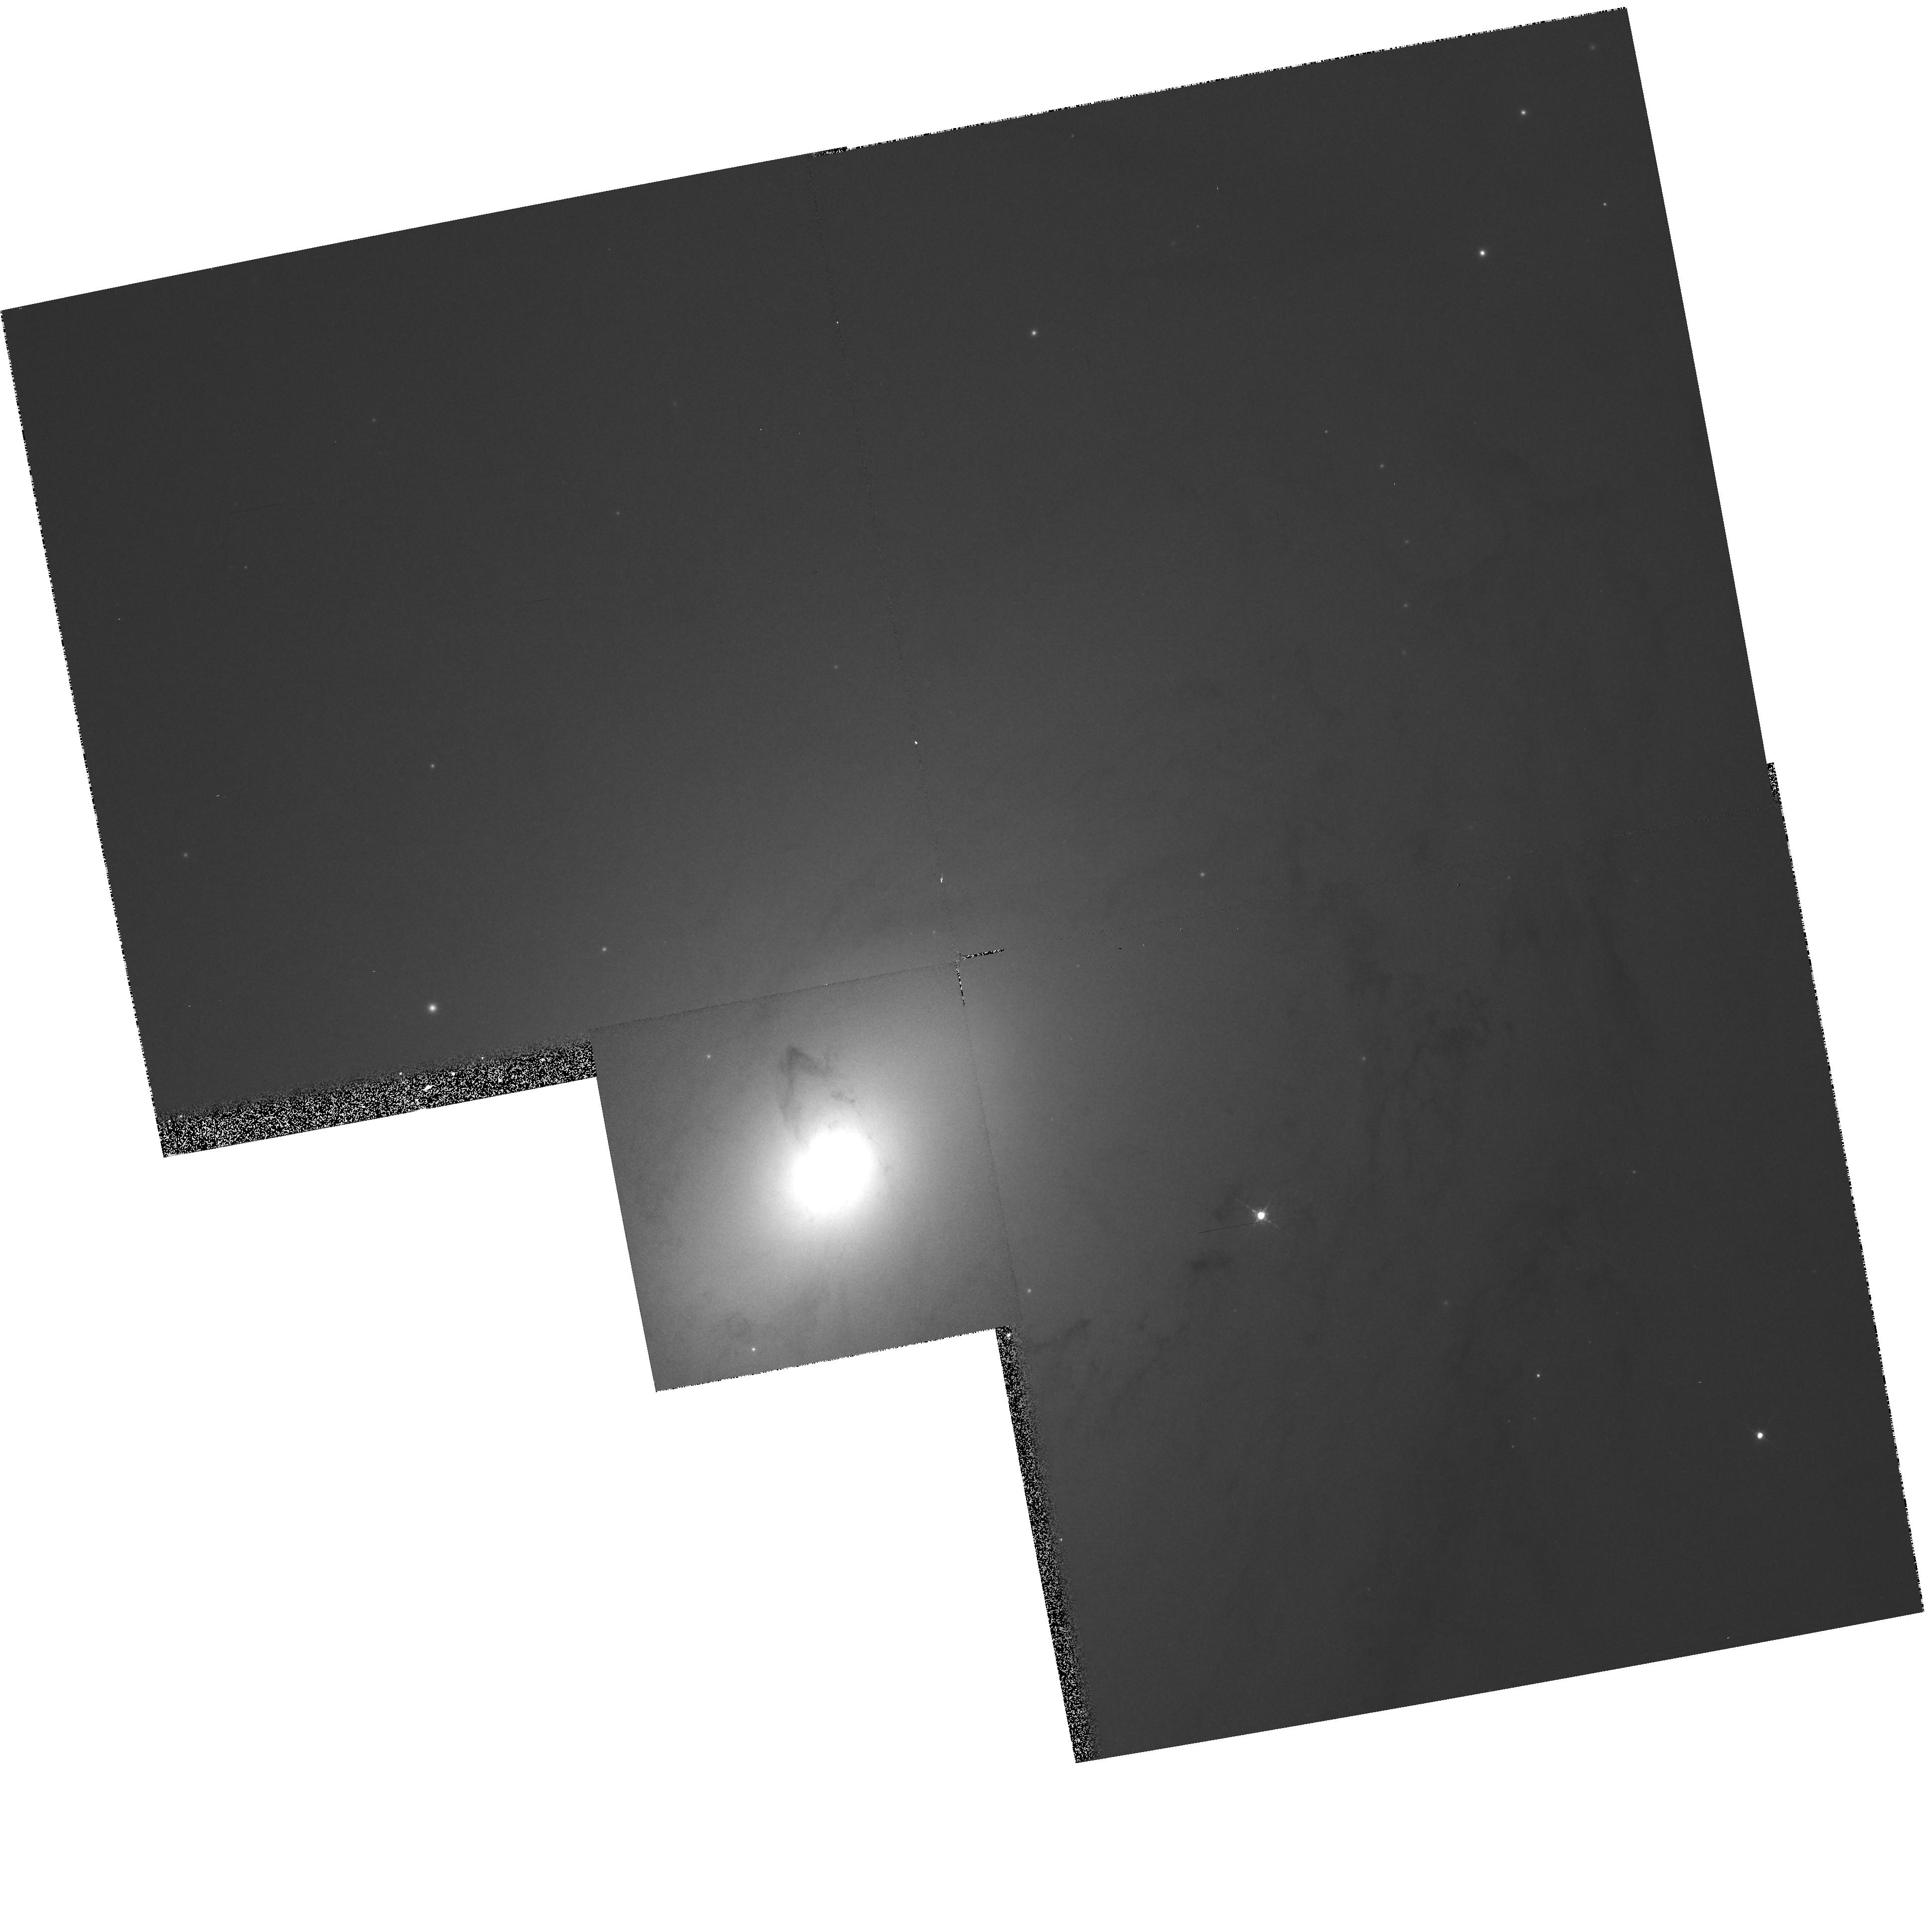
Target: NGC3031
Instrument: WFPC2/PC
Filter: F547M
Exposure: 7 min
Observation ID: hst_5433_03_wfpc2_pc_f547m_u2jq03

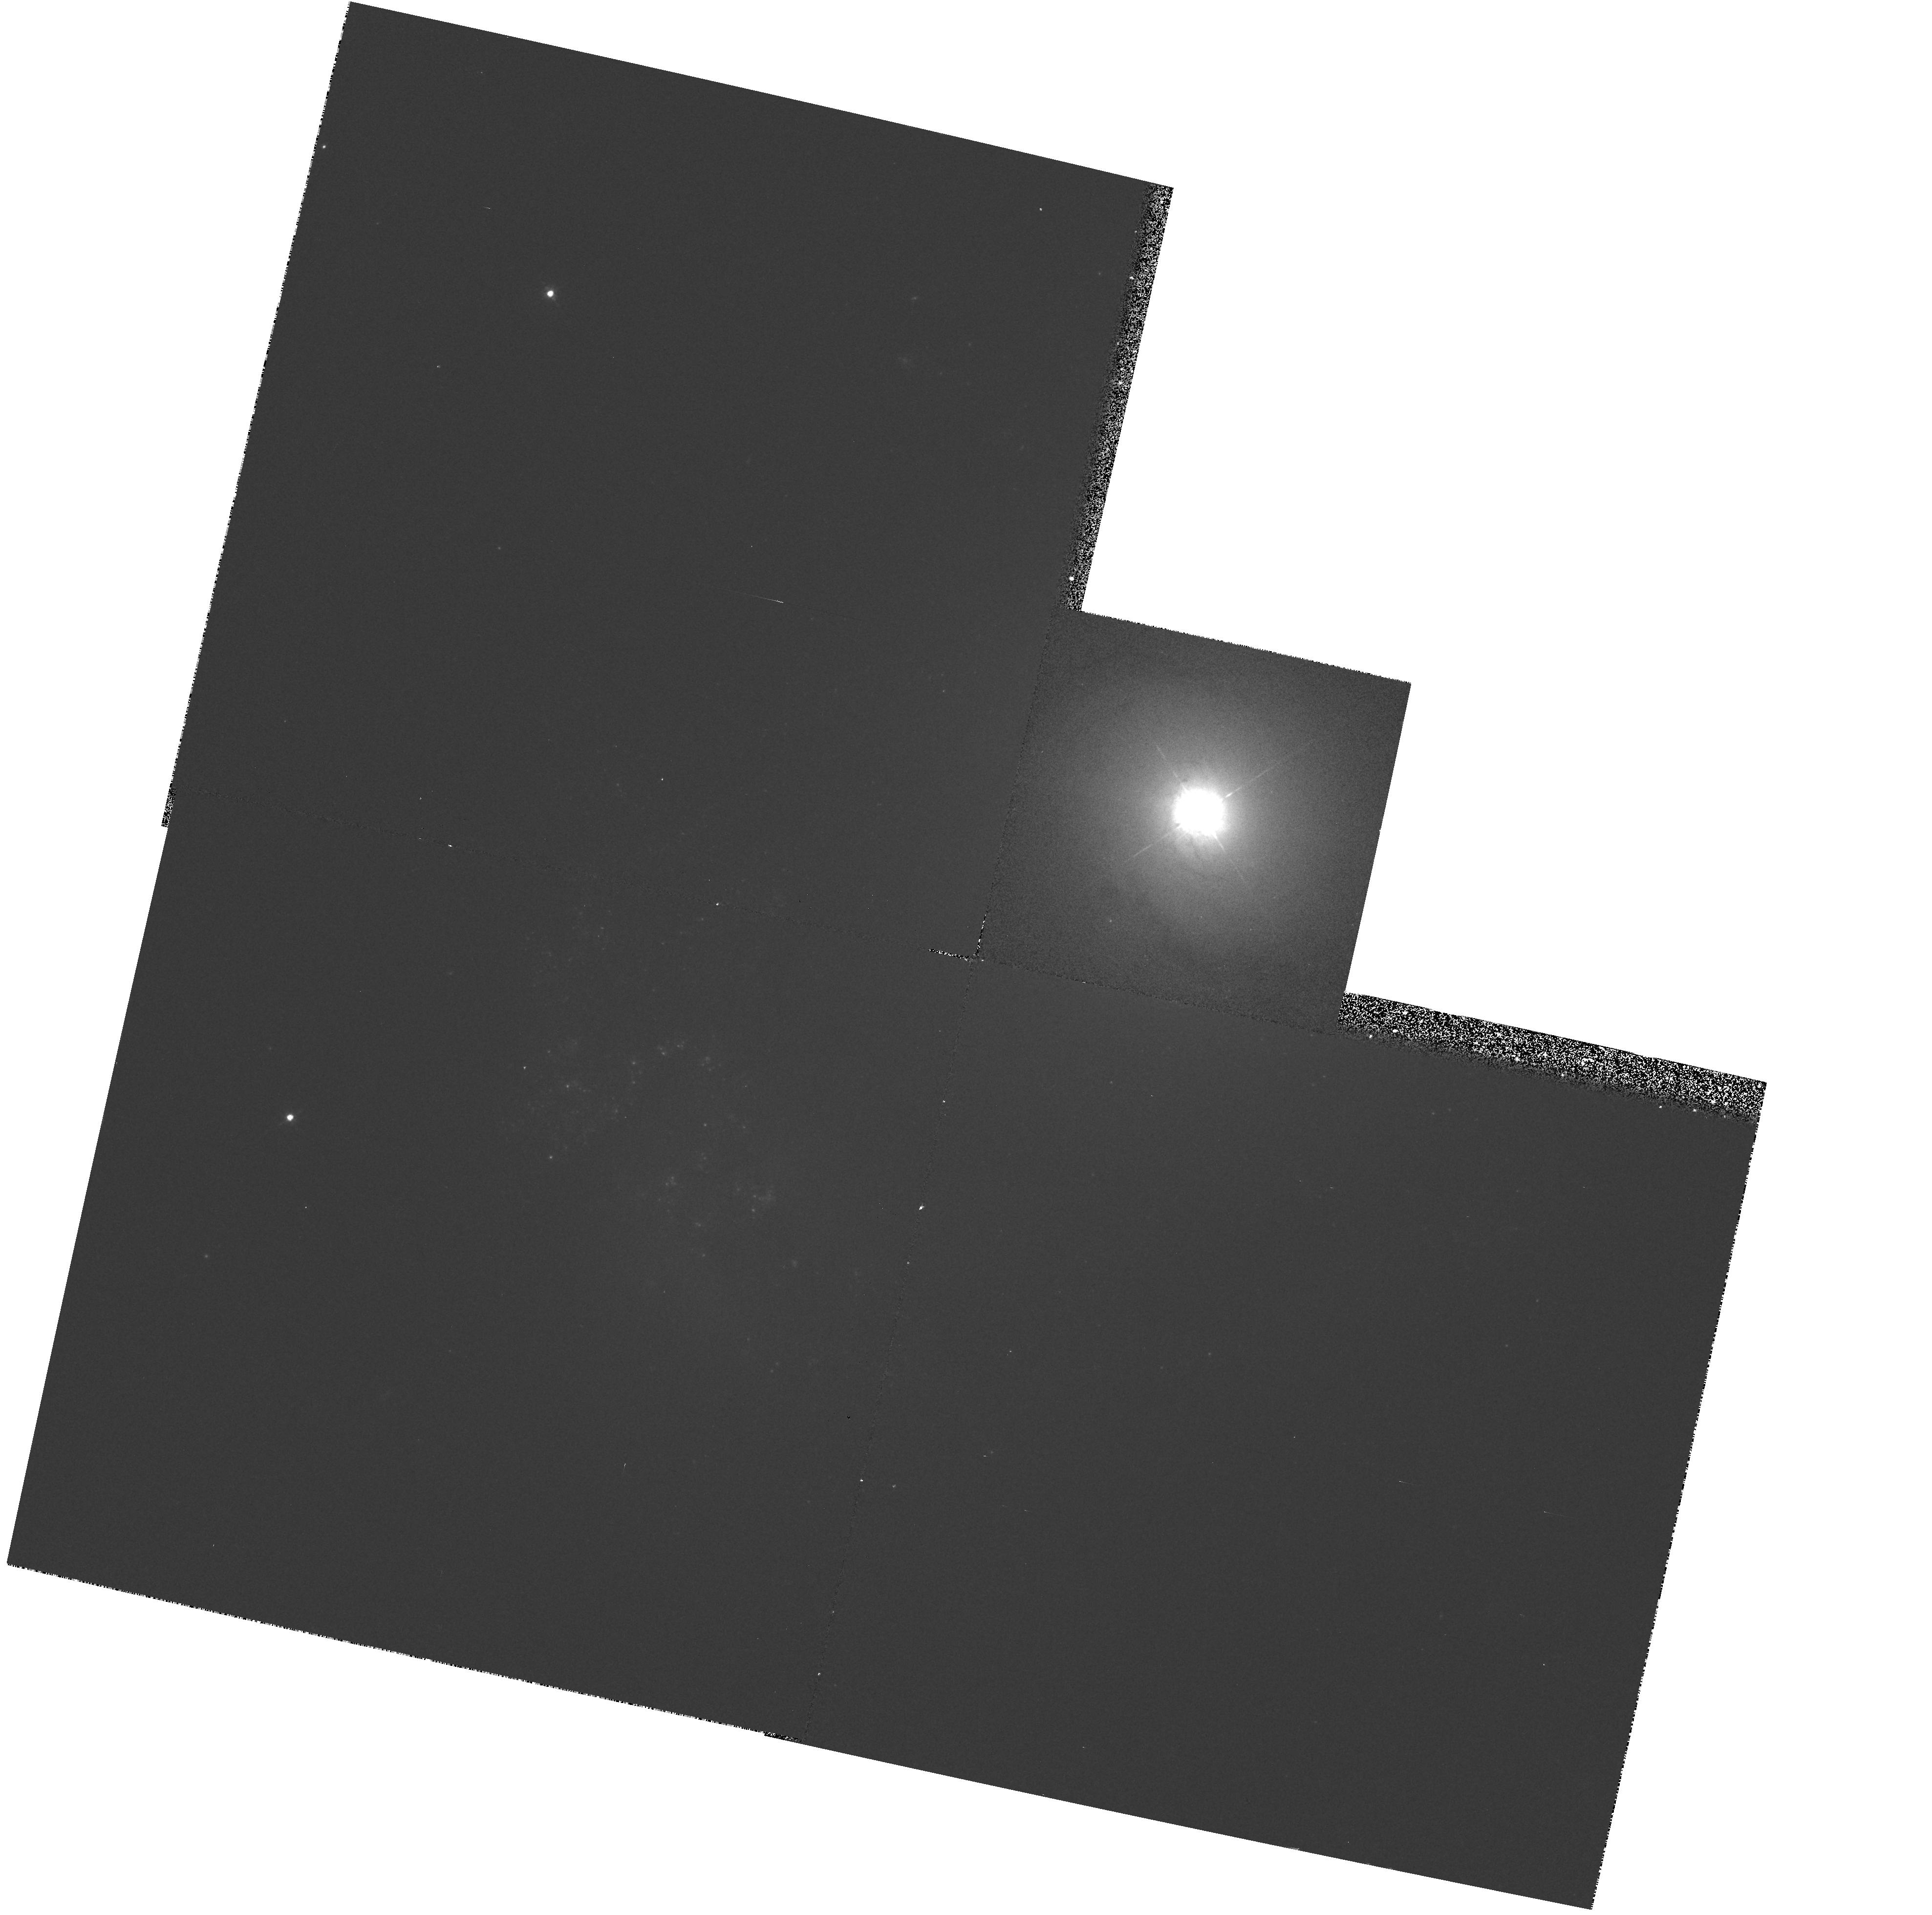
Target: NGC4151
Instrument: WFPC2/PC
Filter: F547M
Exposure: 7 min
Observation ID: hst_5433_06_wfpc2_pc_f547m_u2jq06

TESTING THE AGN PARADIGM IN NEARBY SEYFERT GALAXIES: CYCLE 4 HIGH (PI: Bower, Gary A.)

We propose to test the AGN paradigm by analyzing the stellar kinematics and nuclear structure in two nearby Seyfert galaxies. The AGN paradigm proposes that AGNs are powered by the accretion of matter onto supermassive black holes. Ground-based observations have discovered evidence of supermassive black holes in nearby quiescent galaxies by analyzing the stellar kinematics and nuclear structure. However, similar observations for galaxies hosting AGNs have not been possible because Earth's atmosphere prevents the detection of stellar light within 1" of a luminous AGN. With the improved imaging performance available to Cycle 4 HST observations, 80% of the light from an AGN is contained within a circle with radius=0.1 arcsec, thus providing for the detection of stellar light close to the nucleus. The advantage of detecting supermassive black holes in Seyfert galaxies instead of quiescent galaxies is that there is no need to rely on the statistics of AGNs and galaxies to place constraints on the AGN paradigm. The mass determined for the central engine by this technique for a Seyfert galaxy could be compared directly to the mass implied by the kinematics of the BLR gas, testing the hypothesis that it is in Keplerian motion. We propose to observe two Seyfert galaxies with HST, M81 and NGC 4151, since the black hole masses suggested from other studies can be detected.